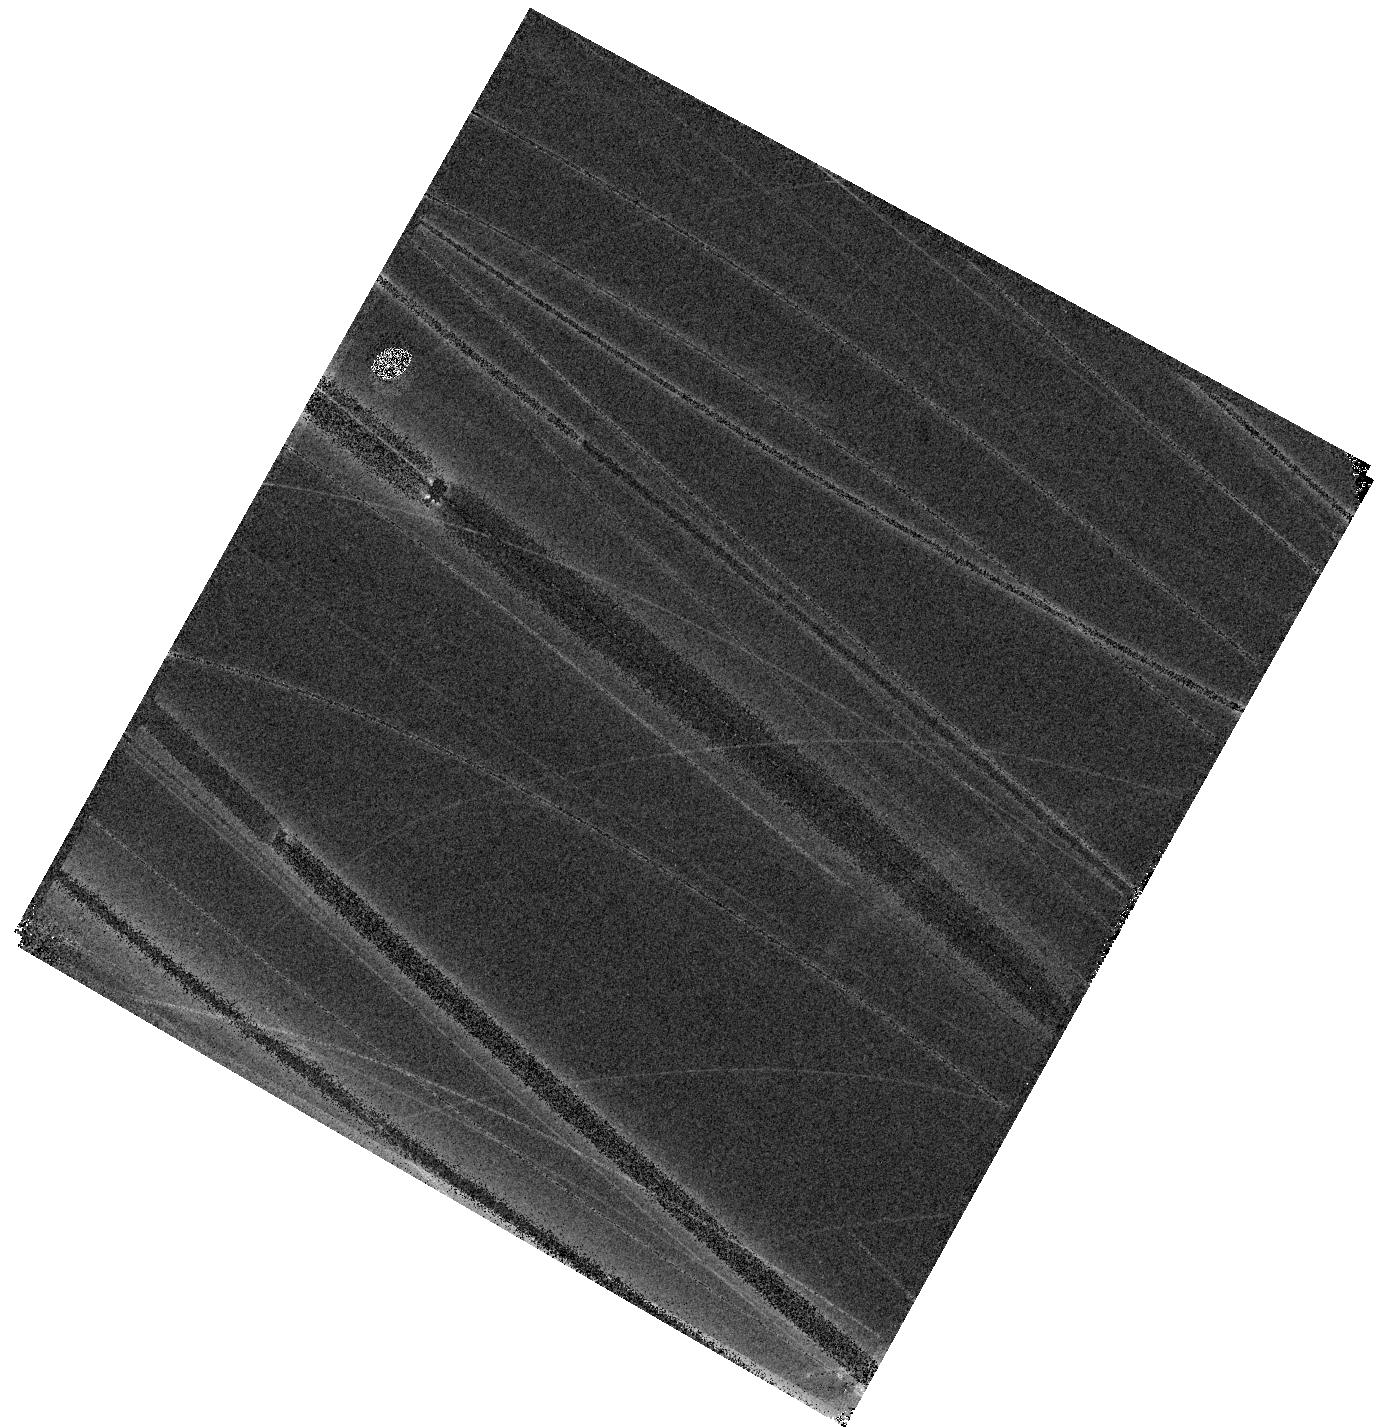
Target: EP241021A
Instrument: WFC3/IR
Filter: F110W
Exposure: 4 min
Observation ID: hst_18213_01_wfc3_ir_f110w_ifrq01

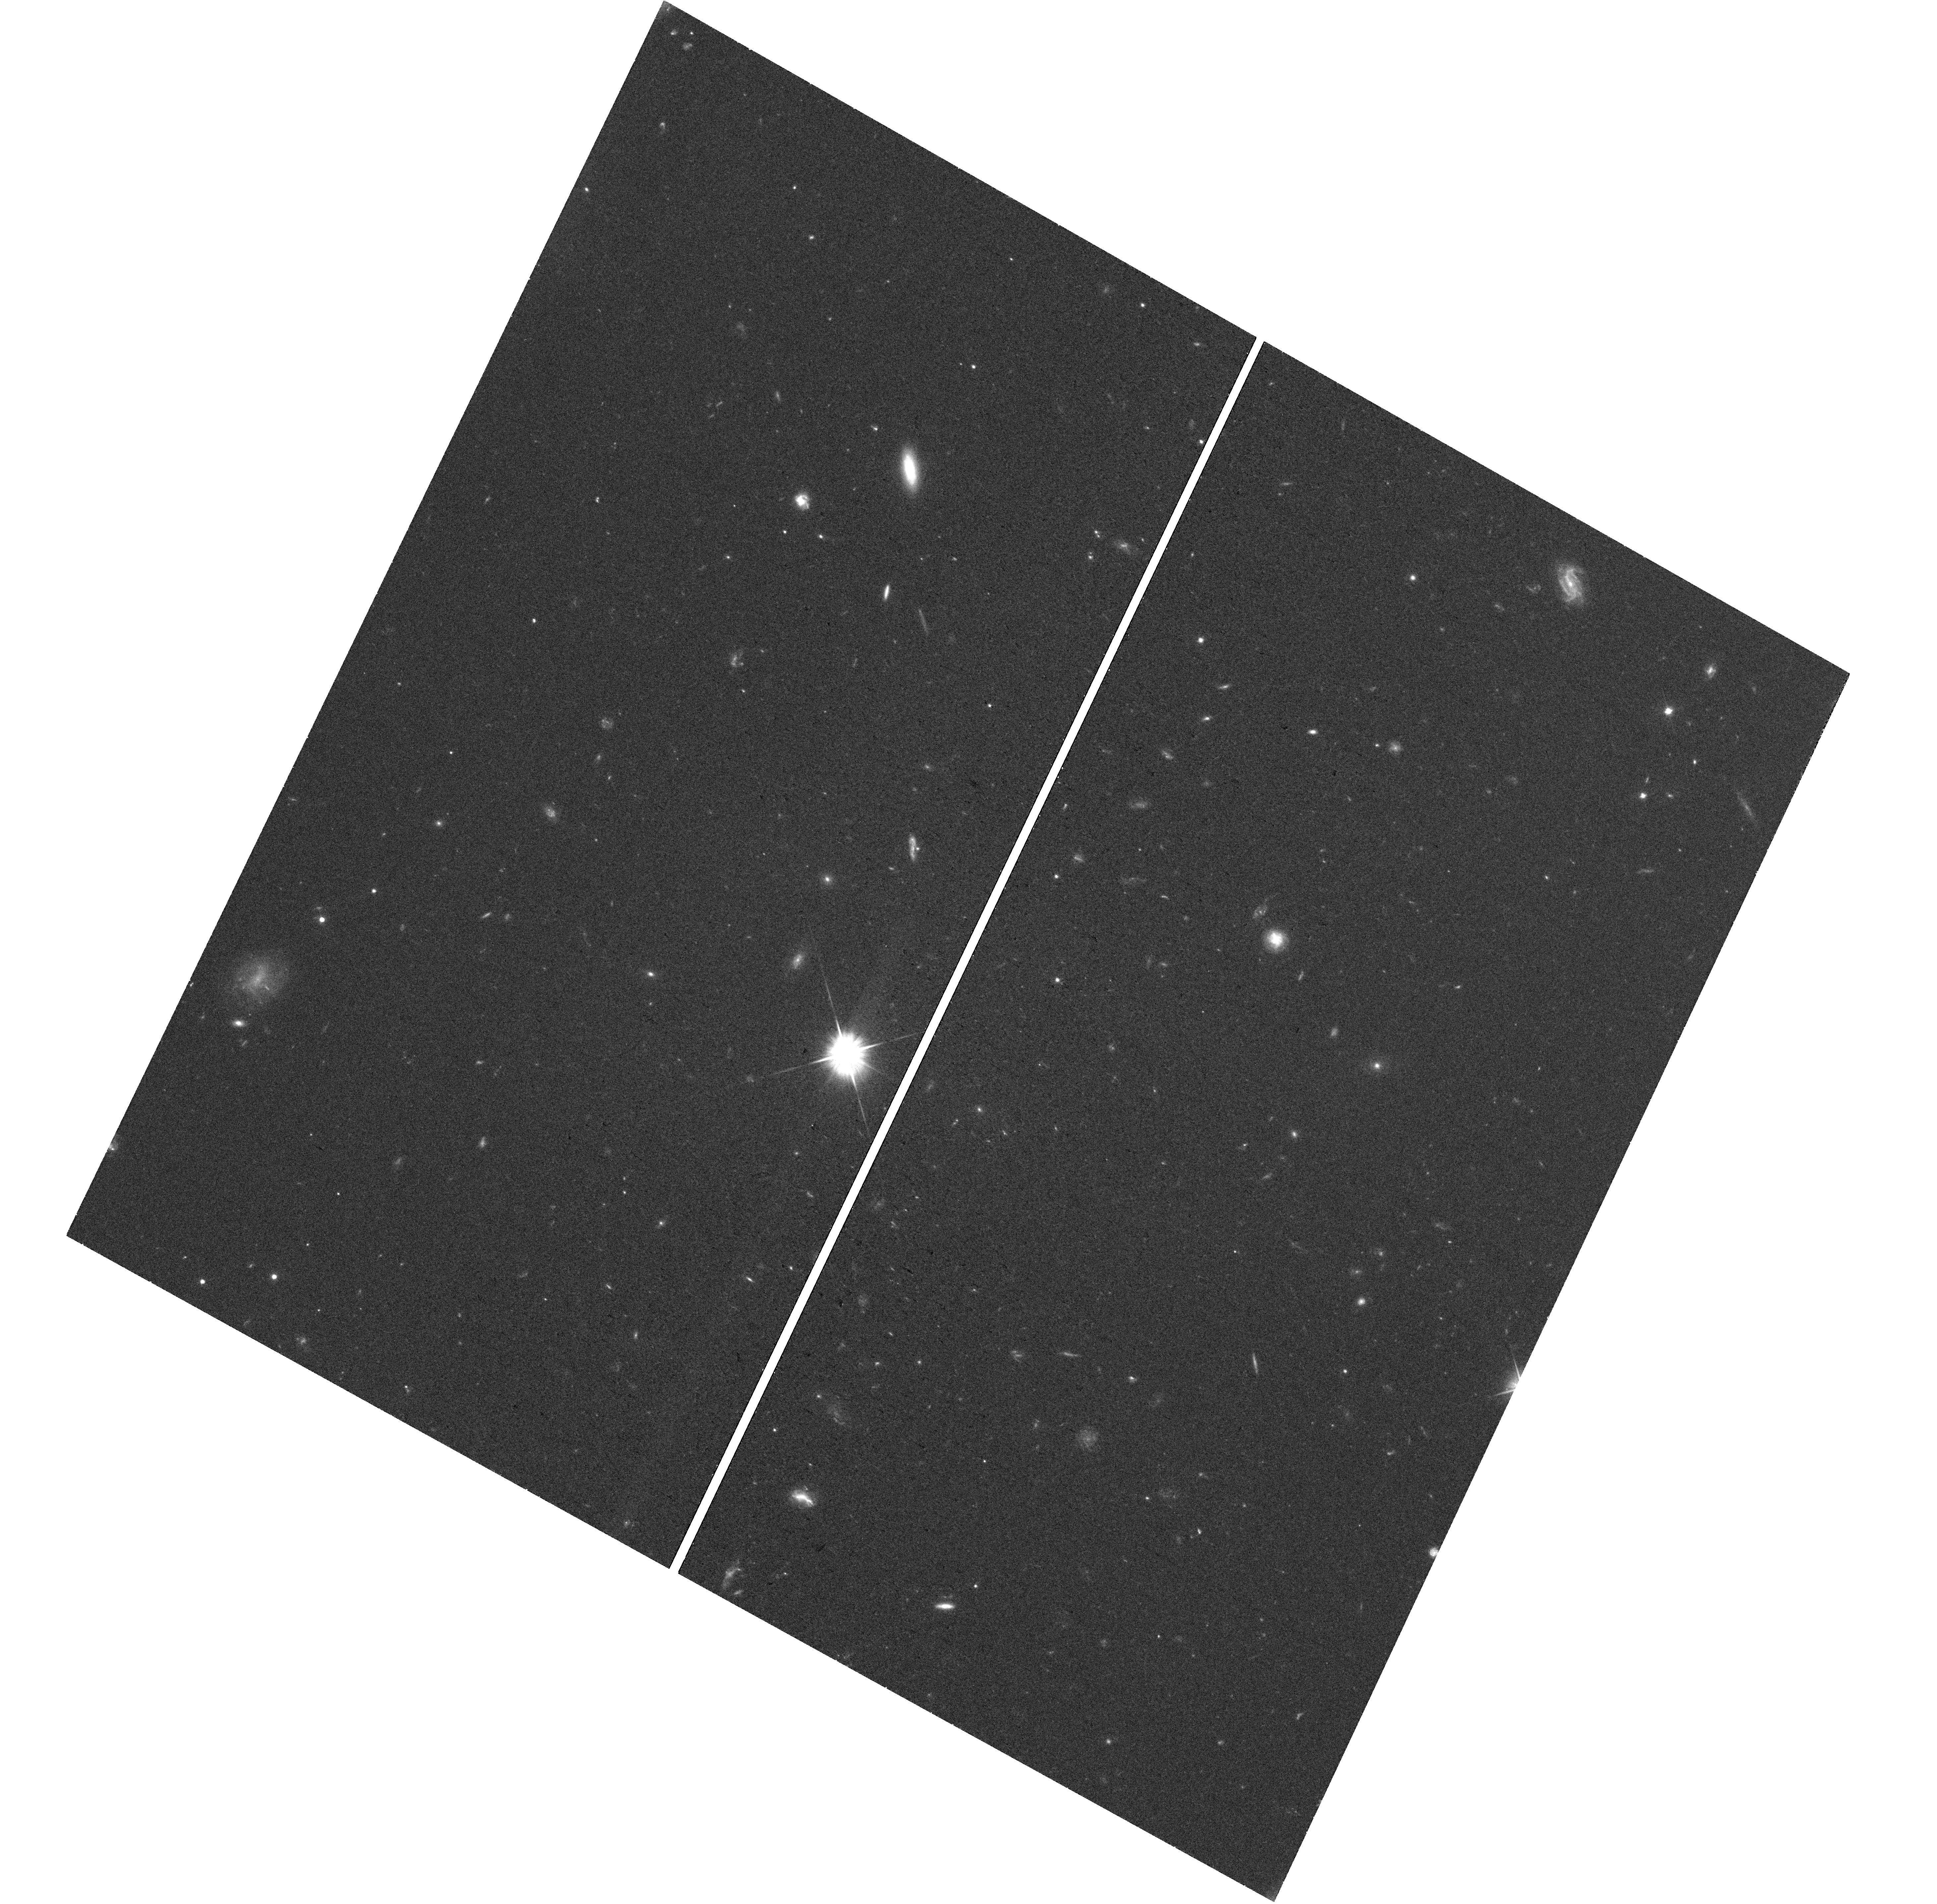
Target: EP241021A-UVIS-CENTER
Instrument: WFC3/UVIS
Filter: F606W
Exposure: 35 min
Observation ID: hst_18213_01_wfc3_uvis_f606w_ifrq01

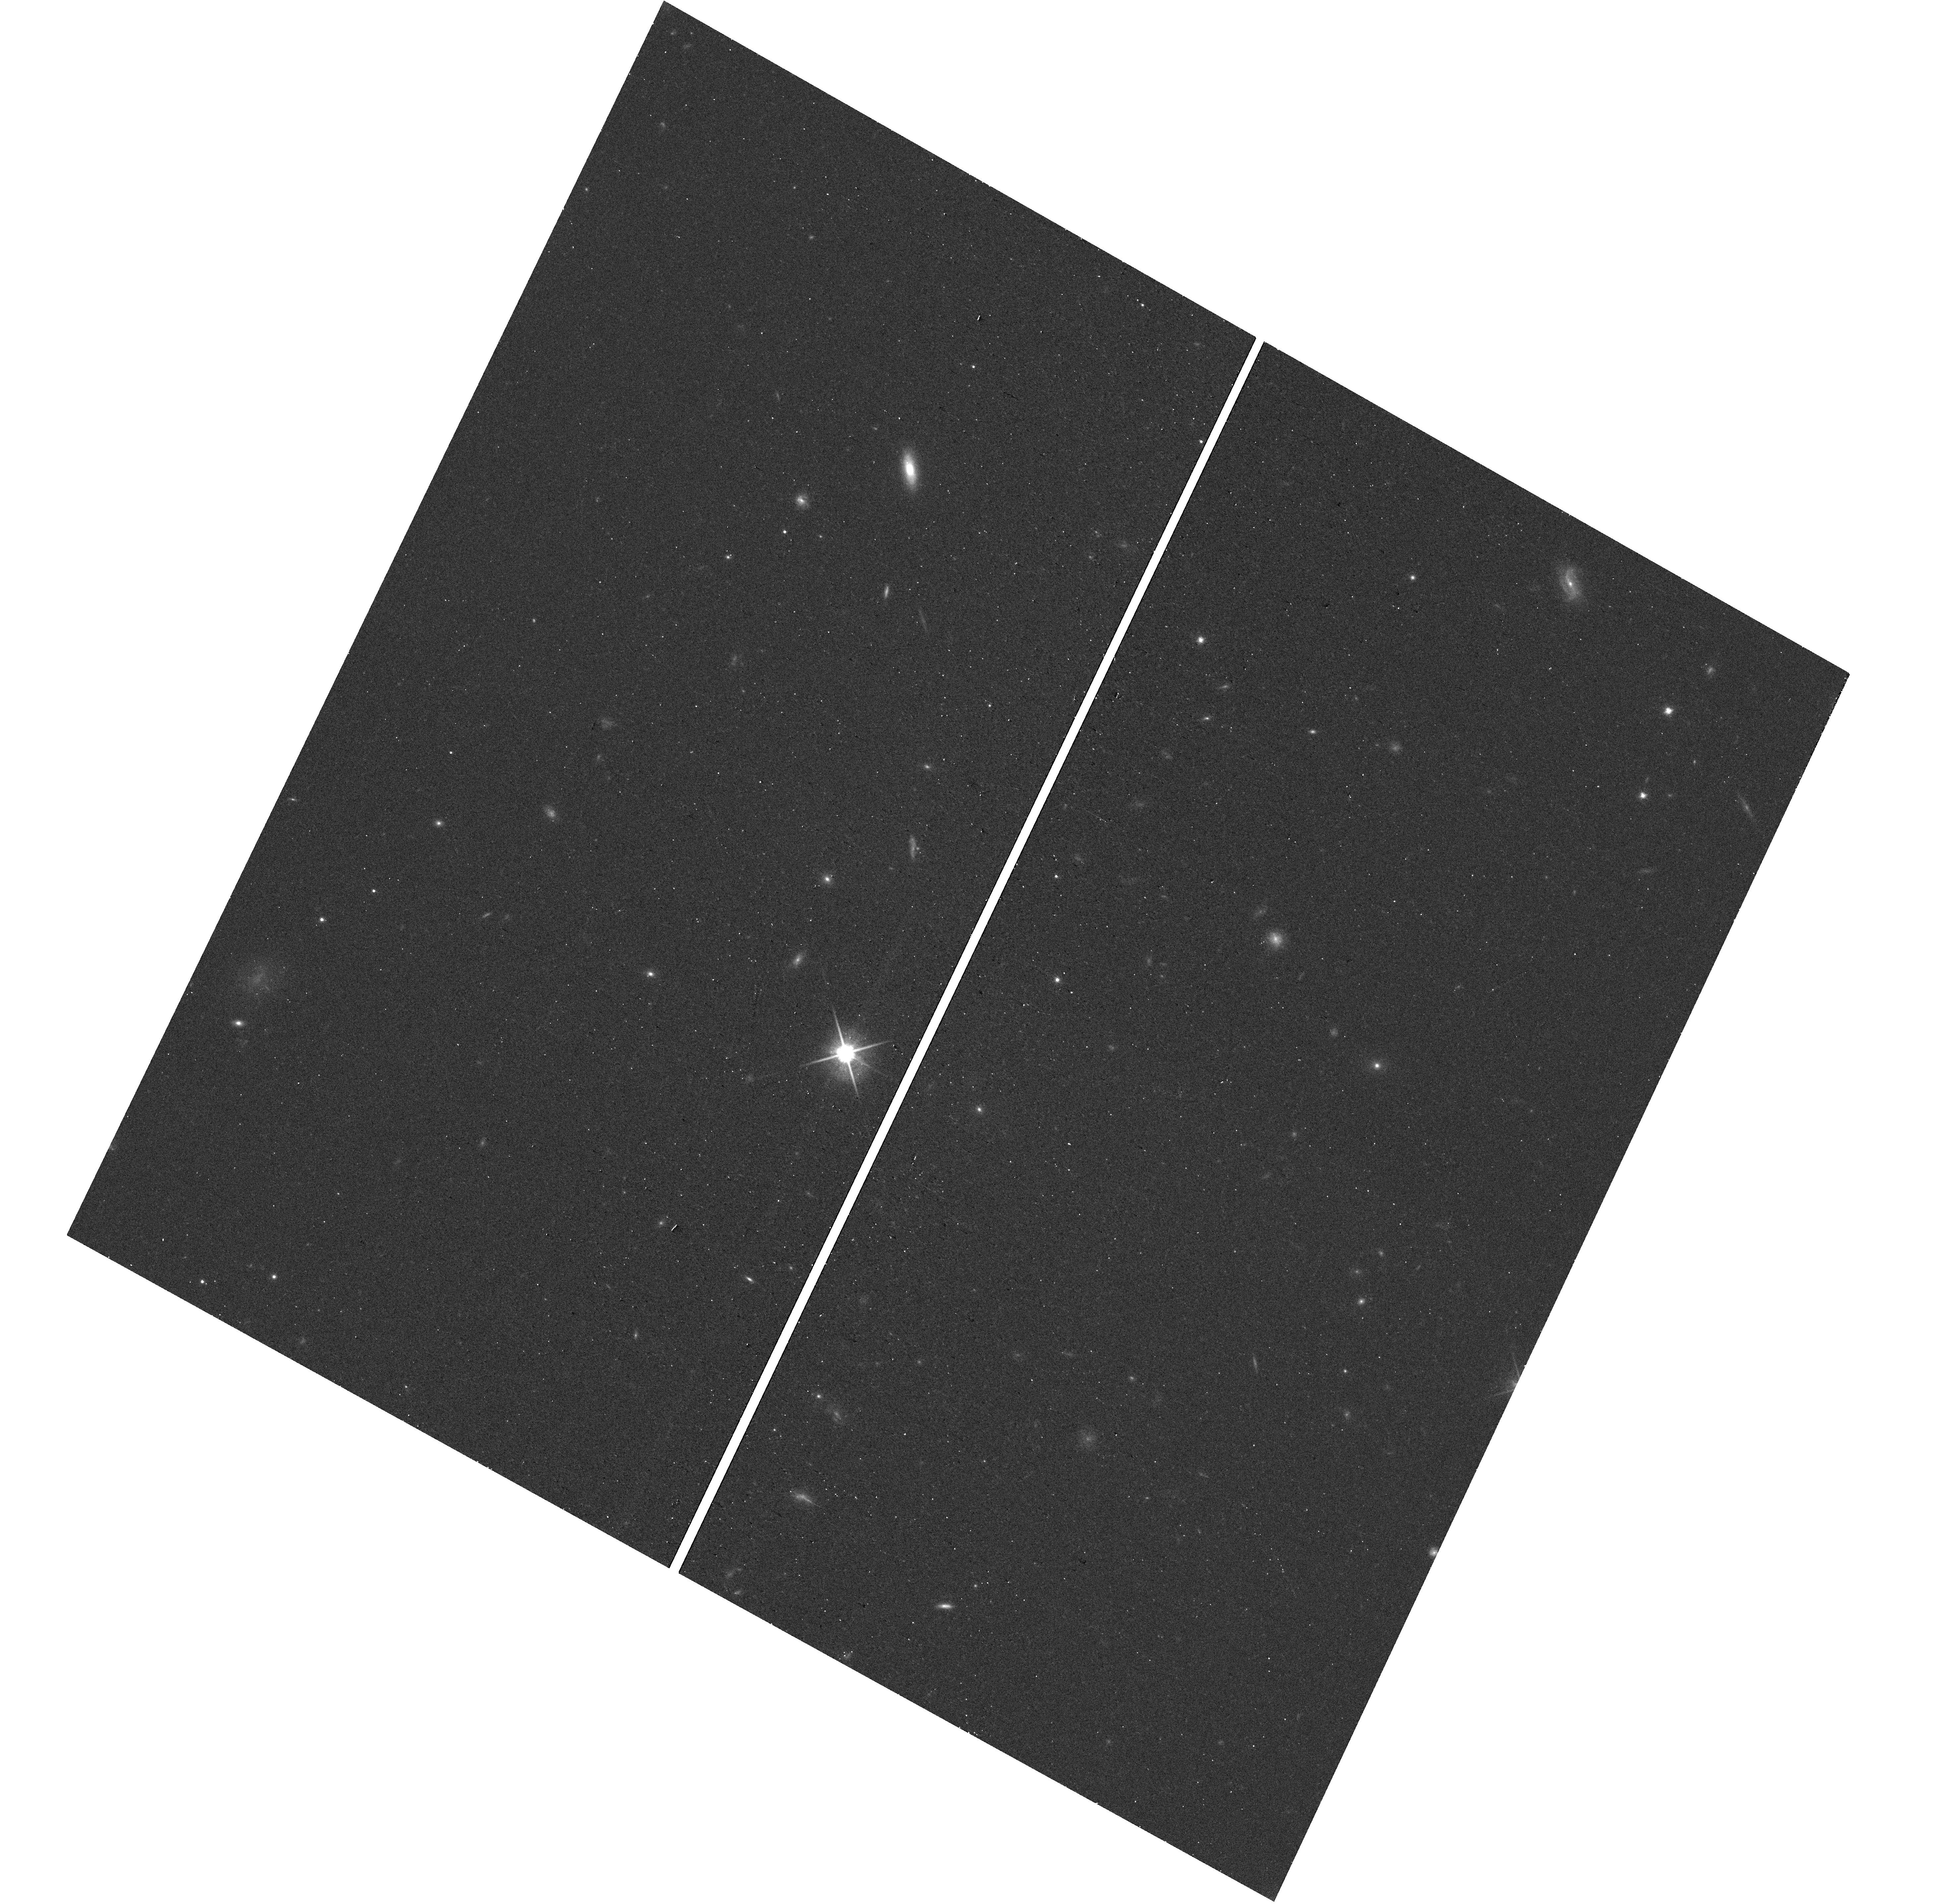
Target: EP241021A-UVIS-CENTER
Instrument: WFC3/UVIS
Filter: F814W
Exposure: 14 min
Observation ID: hst_18213_01_wfc3_uvis_f814w_ifrq01

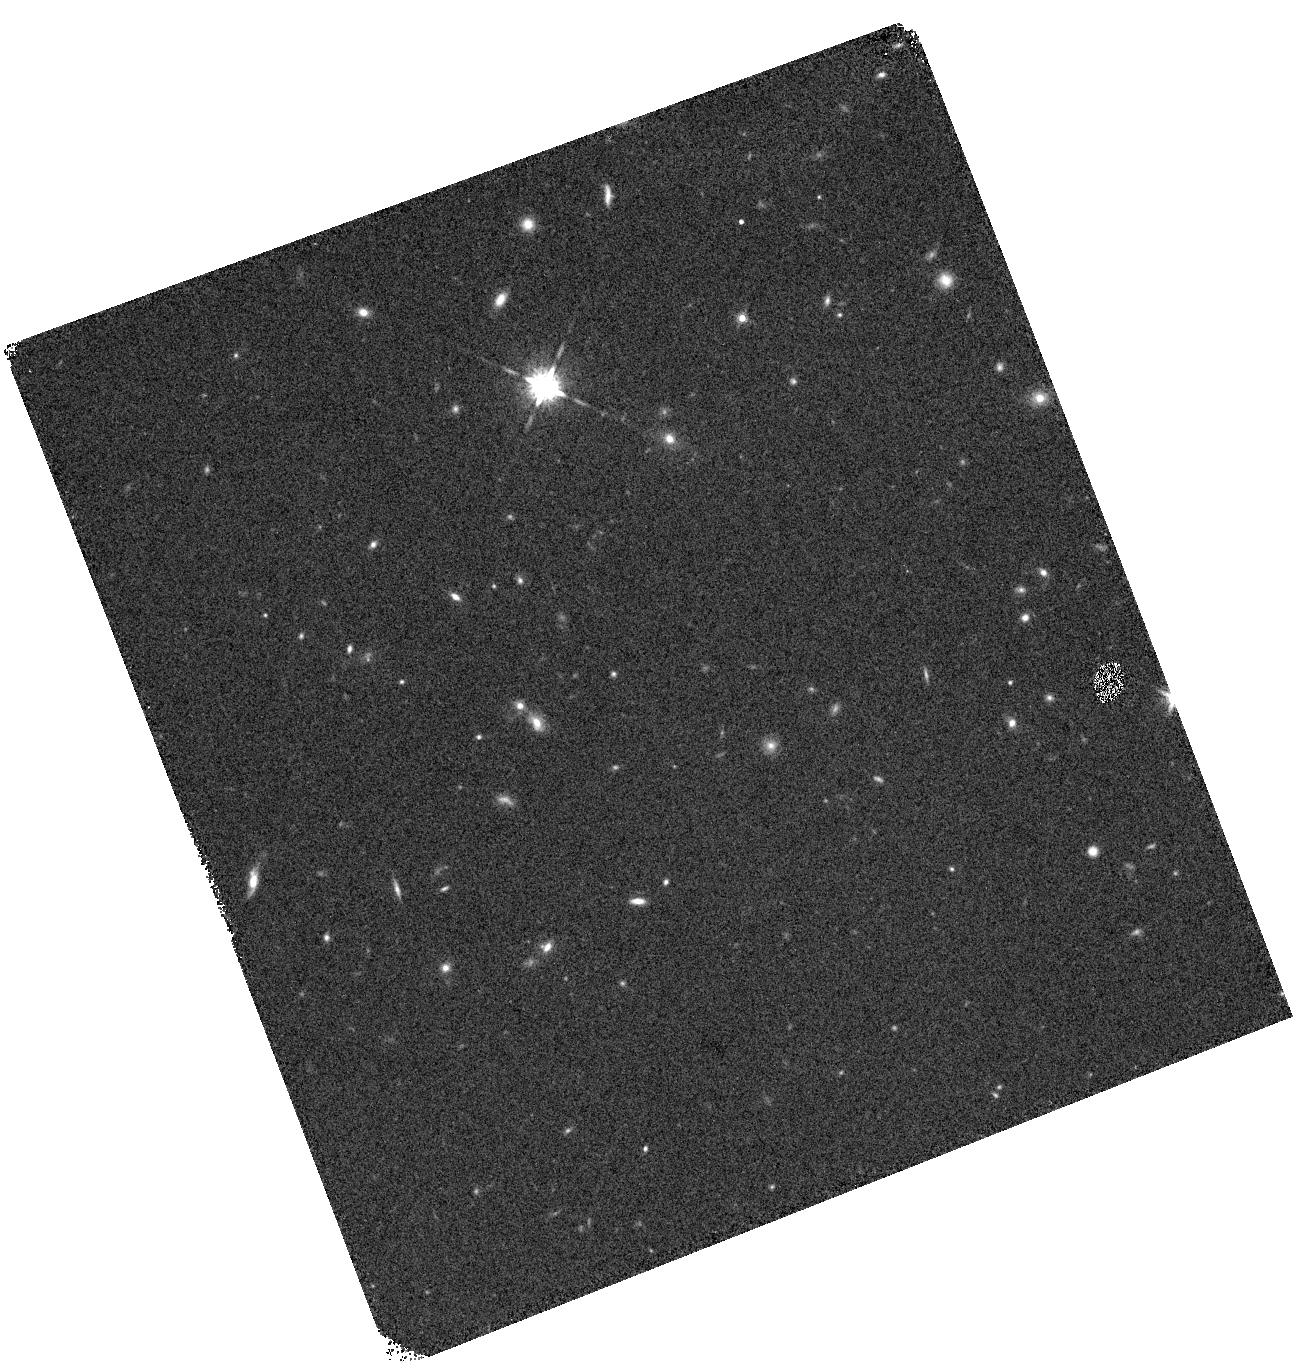
Target: EP241021A
Instrument: WFC3/IR
Filter: F160W
Exposure: 4 min
Observation ID: hst_18213_51_wfc3_ir_f160w_ifrq51

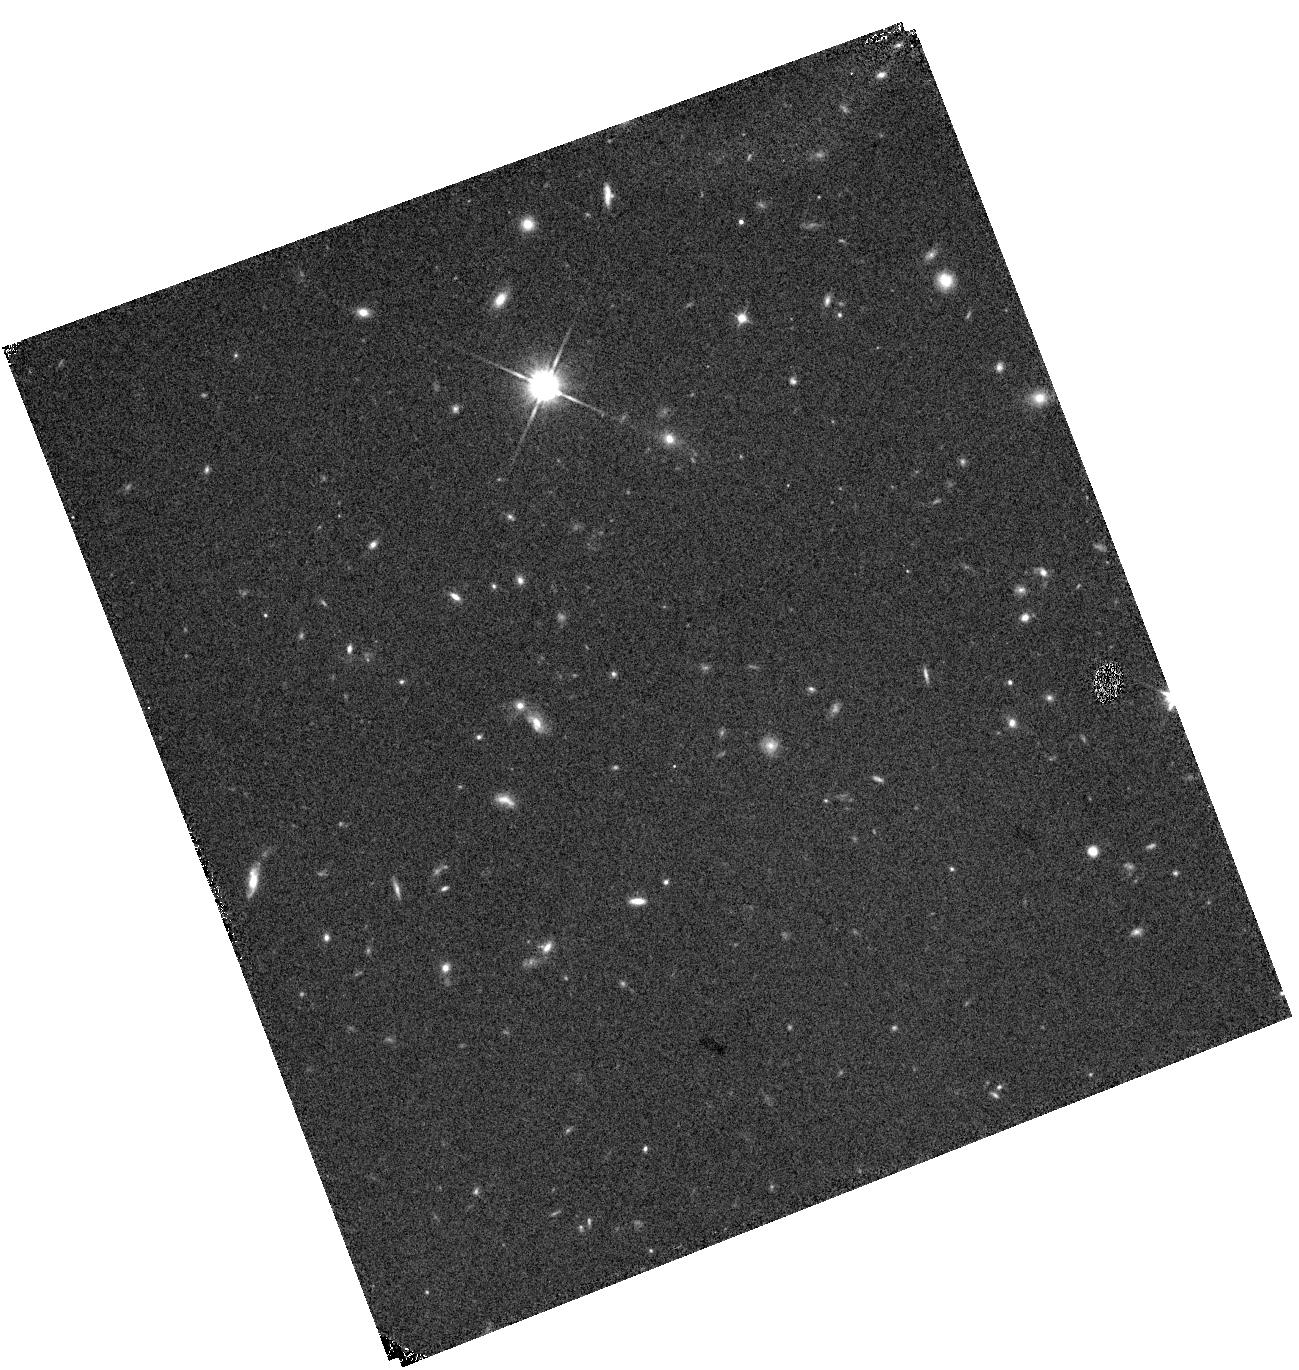
Target: EP241021A
Instrument: WFC3/IR
Filter: F110W
Exposure: 4 min
Observation ID: hst_18213_51_wfc3_ir_f110w_ifrq51

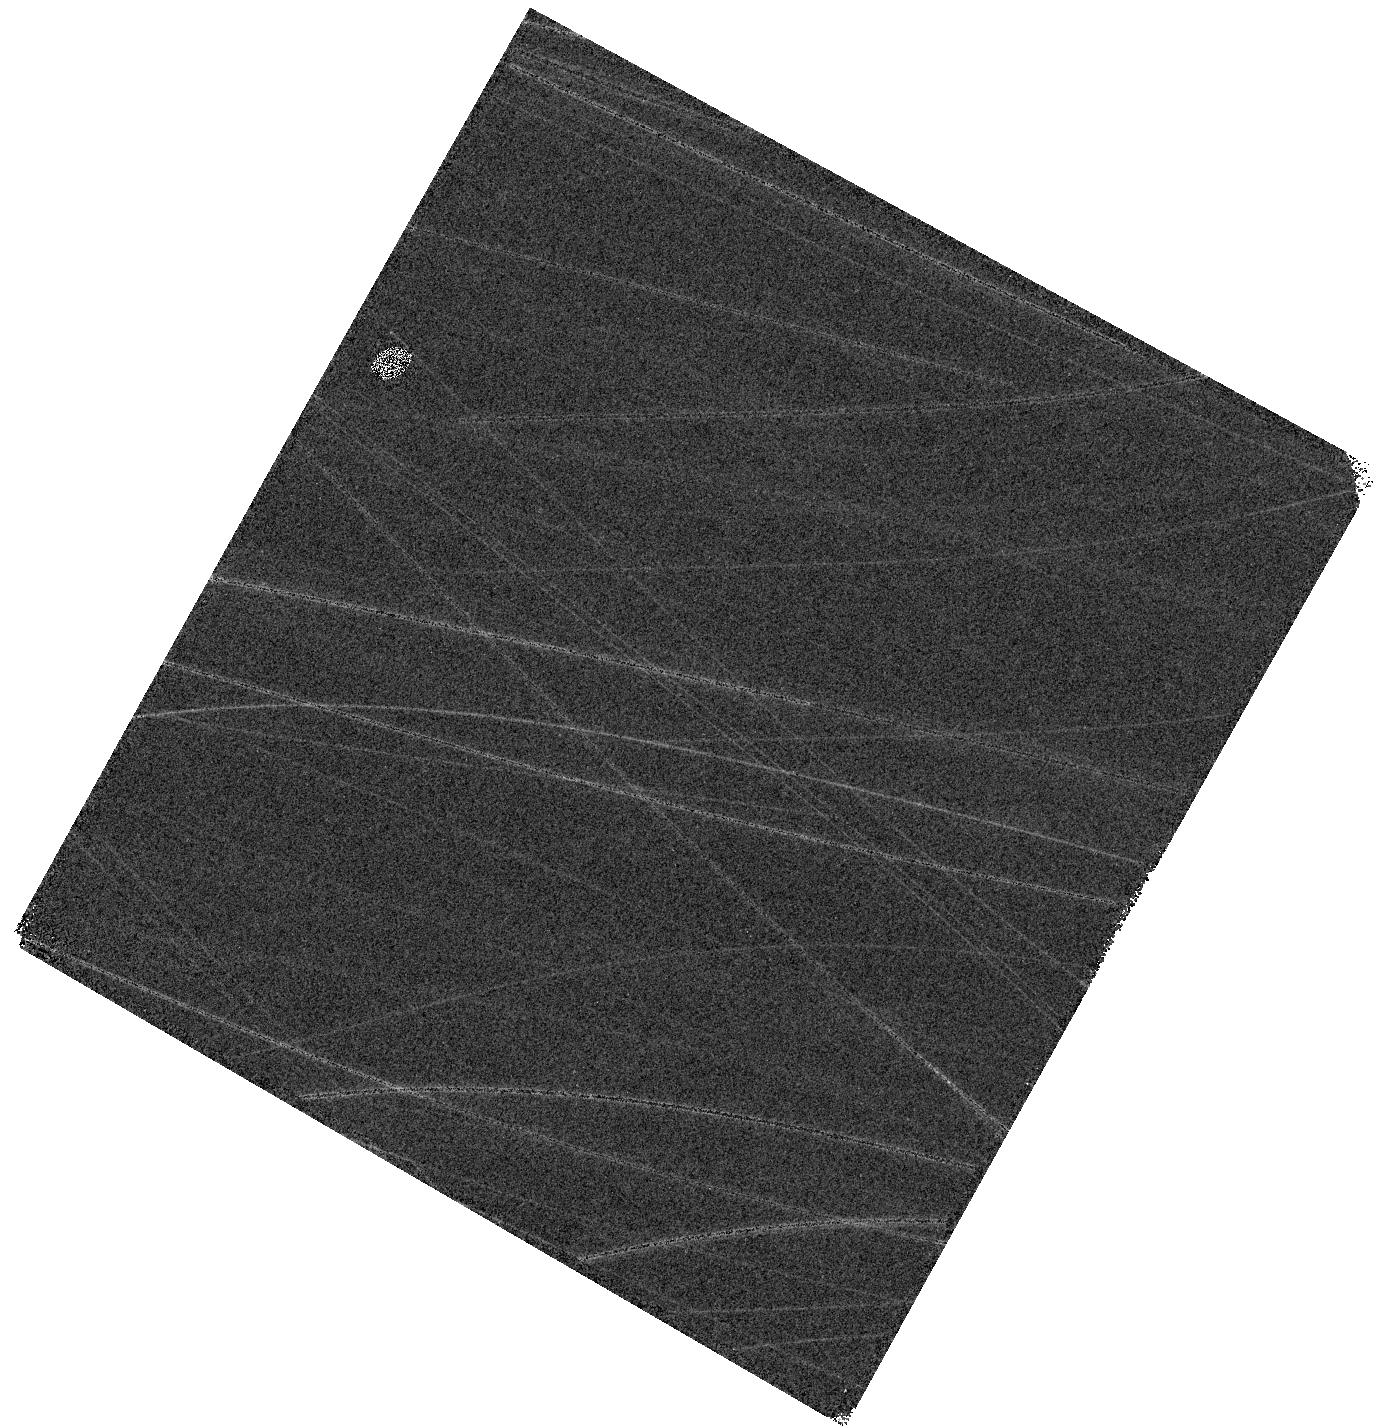
Target: EP241021A
Instrument: WFC3/IR
Filter: F160W
Exposure: 4 min
Observation ID: hst_18213_01_wfc3_ir_f160w_ifrq01

Imaging of EP241021a during the flattening in the optical light curve: an exotic gamma-ray burst or a peculiar jetted tidal disruption event? (PI: Sun, Luming)

Since the launch of EP, peculiar fast X-ray transients (FXT) have been discovered, blurring the boundaries between the properties of Gamma-ray bursts (GRB) and jetted tidal disruption events (TDE). One example is the FXT EP241021a at z=0.748, which shows an X-ray plateau with luminosities of several 10^44 erg/s lasting for ~10 days. The time duration of the plateau is far longer than all known GRBs, while it is similar to jetted TDEs. The plateau luminosity is two orders of magnitude lower than jetted TDEs, suggesting a possible origin of TDE by an intermediate-mass black hole. In addition, during the X-ray plateau, there is a clear optical rebrightening by two magnitudes, peaking at around -21 mag, which is also rarely seen. Recent ground-based observations show that the optical light curve no longer declines in accordance with the early power-law trend but flattens. The flattening may originate in the thermal radiation from the transient source, or the continuum of the host galaxy, neither of which was detected previously. We propose a new and timely imaging observation of EP241021a at a phase of ~200 days with HST WFC3/UVIS and WFC3/IR. Our intermediate goal is to distinguish between the possible origins of the optical flattening, based on whether the target is extended and whether the central position coincides with the transient position measured by VLBA. In either case, we can further tell an exotic GRB or a peculiar jetted TDE as the favored origin of EP241021a with the constraints on the positional offset and broad-band SED.